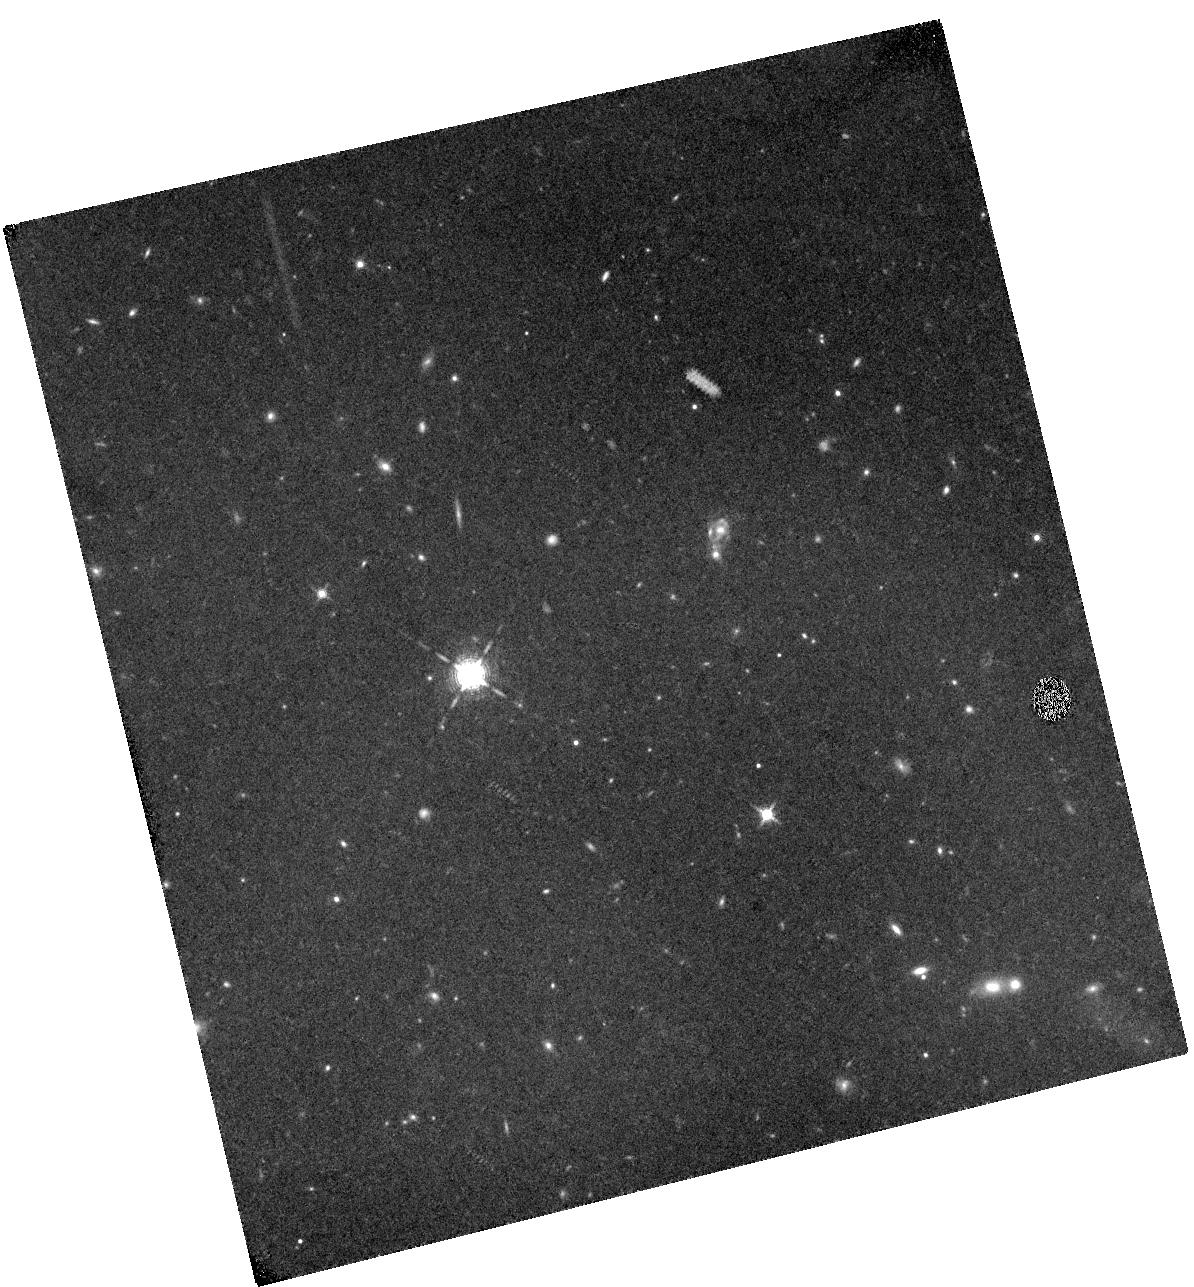
Target: IOK-1. Instrument: WFC3/IR. Filter: F130N. Exposure: 3.1 h. Observation ID: hst_11587_01_wfc3_ir_f130n_ib2101

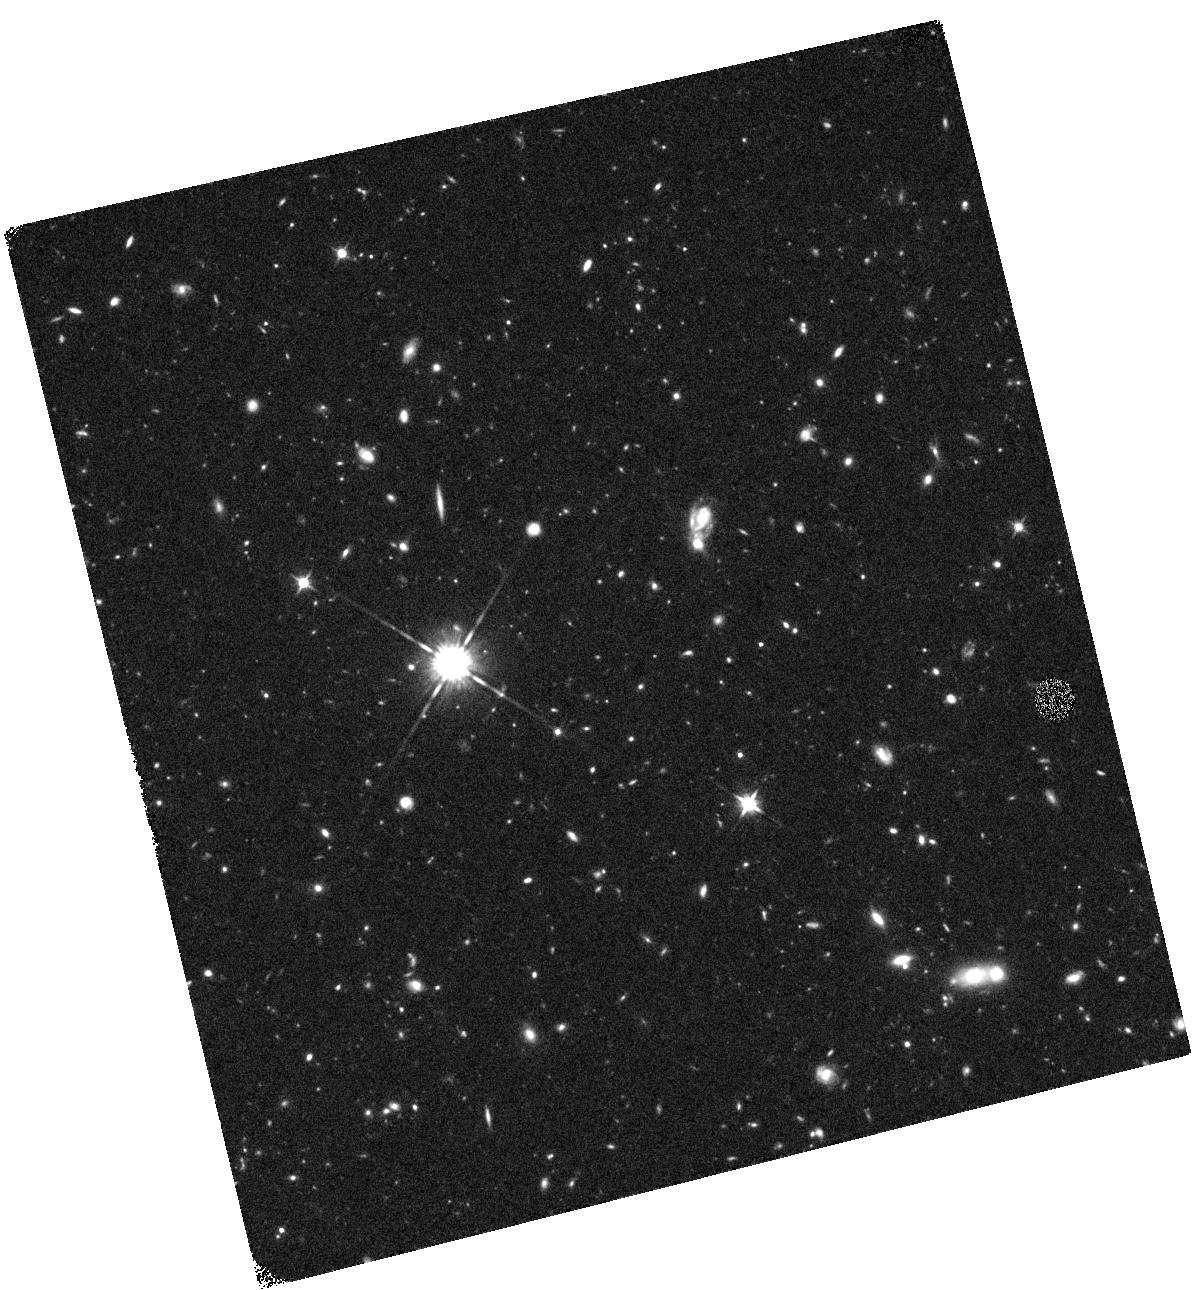
Target: IOK-1. Instrument: WFC3/IR. Filter: F125W. Exposure: 44 min. Observation ID: hst_11587_02_wfc3_ir_f125w_ib2102

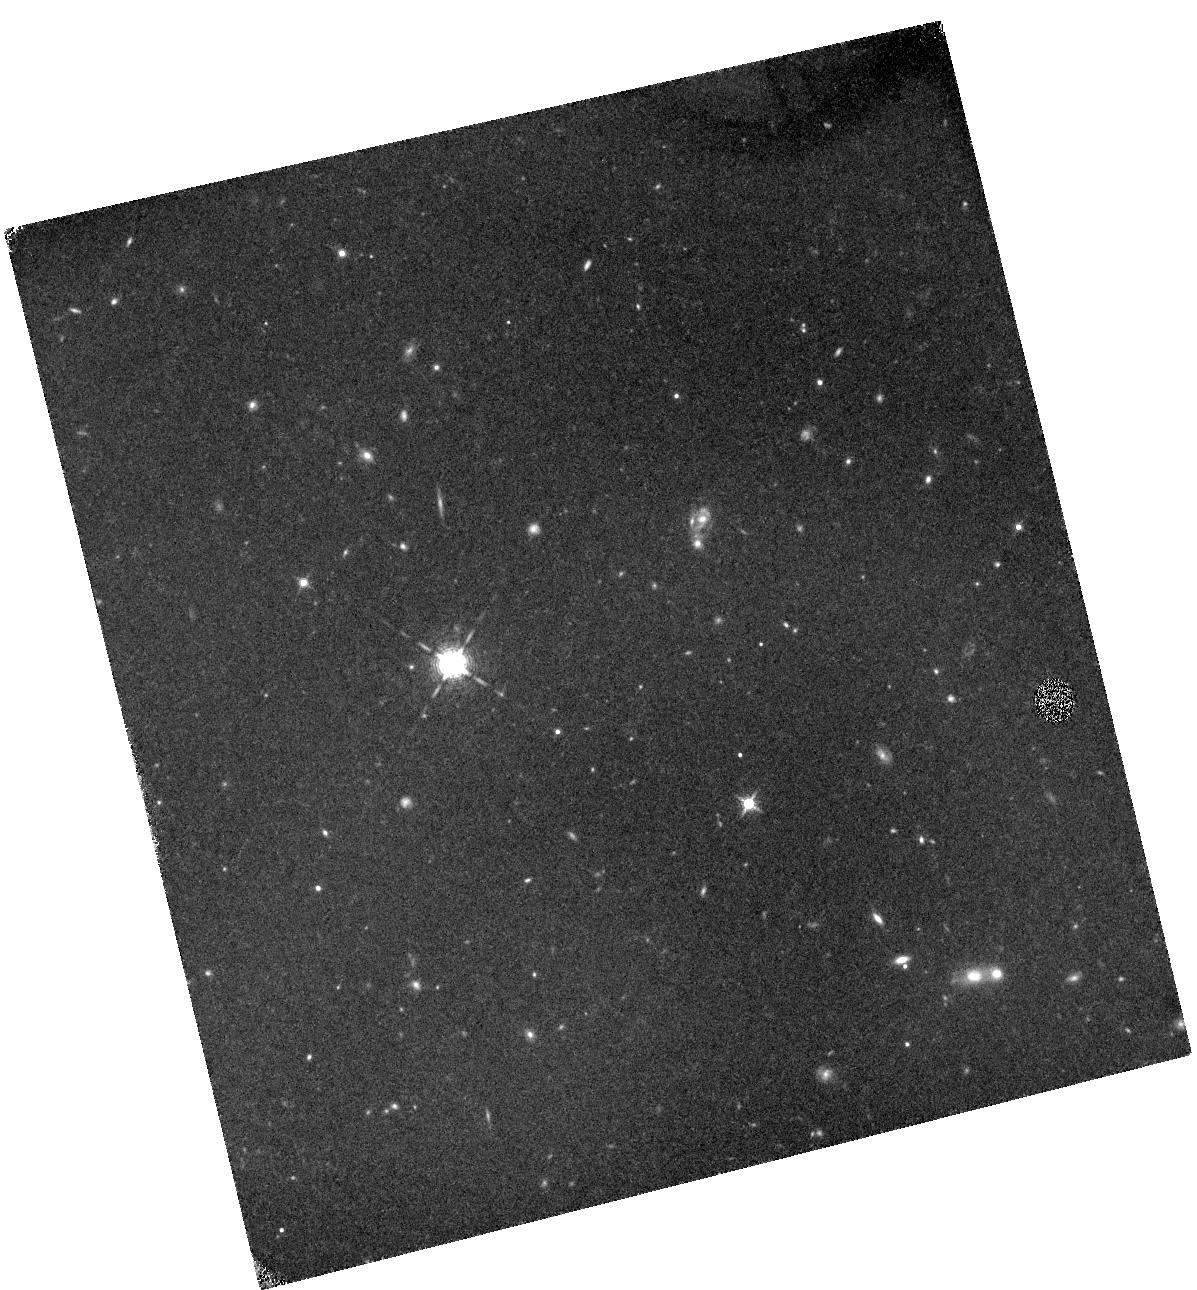
Target: IOK-1. Instrument: WFC3/IR. Filter: F130N. Exposure: 3.1 h. Observation ID: hst_11587_02_wfc3_ir_f130n_ib2102

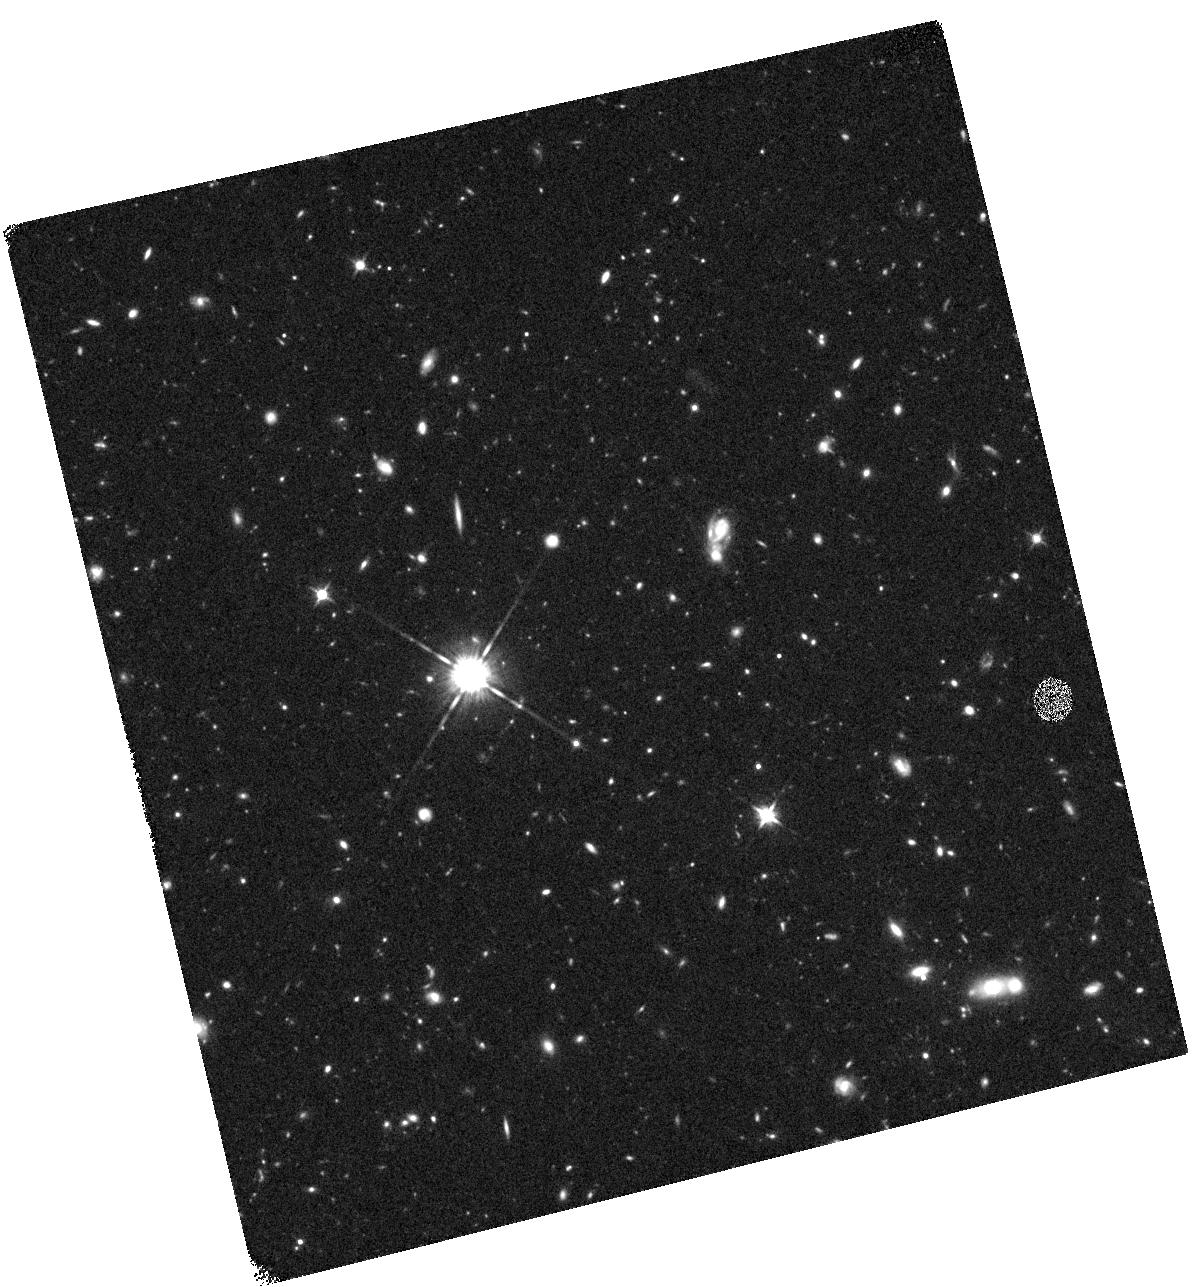
Target: IOK-1. Instrument: WFC3/IR. Filter: F125W. Exposure: 44 min. Observation ID: hst_11587_01_wfc3_ir_f125w_ib2101

Probing Population III Star Formation in a z=7 Galaxy (PI: Fan, Xiaohui)

Population III (Pop III) stars, the first generation, metal-free stars in the Universe, have been a main focus of the studies of early galaxy formation and reionization. HeII 1640 emission originates from energetic ionizing photons beyond 54.4eV, and is an ideal tracer of massive Pop III star formation with strong far-UV radiation. HeII has not yet been detected directly in individual galaxies at z<6.3, indicating a small contribution of Pop III star formation at those redshifts. We propose to use WFC3 narrow-band imaging to measure the flux of HeII emission in galaxy IOK-1 (z=6.96), the highest redshift spectroscopically confirmed galaxy to date. At this redshift, the HeII line is perfectly located in the WFC3 F130N filter passband. Our deep narrow-band imaging will detect a HeII flux down to 4x10^-18 erg/s/cm^2 at the 5-sigma level, corresponding to a star formation rate from massive Pop III stars of ~1 M_sun per year, a factor of ~5 improvement to the best ground-based results at lower redshift. Strong HeII emission, if detected, will provide the first direct evidence of significant Pop III formation in early galaxies at the end of the reionization epoch. We will also carry out short F125W broad-band observations to measure the rest-frame UV flux of this galaxy in order to constrain its total star formation rate and to provide continuum subtraction for narrow-band imaging.